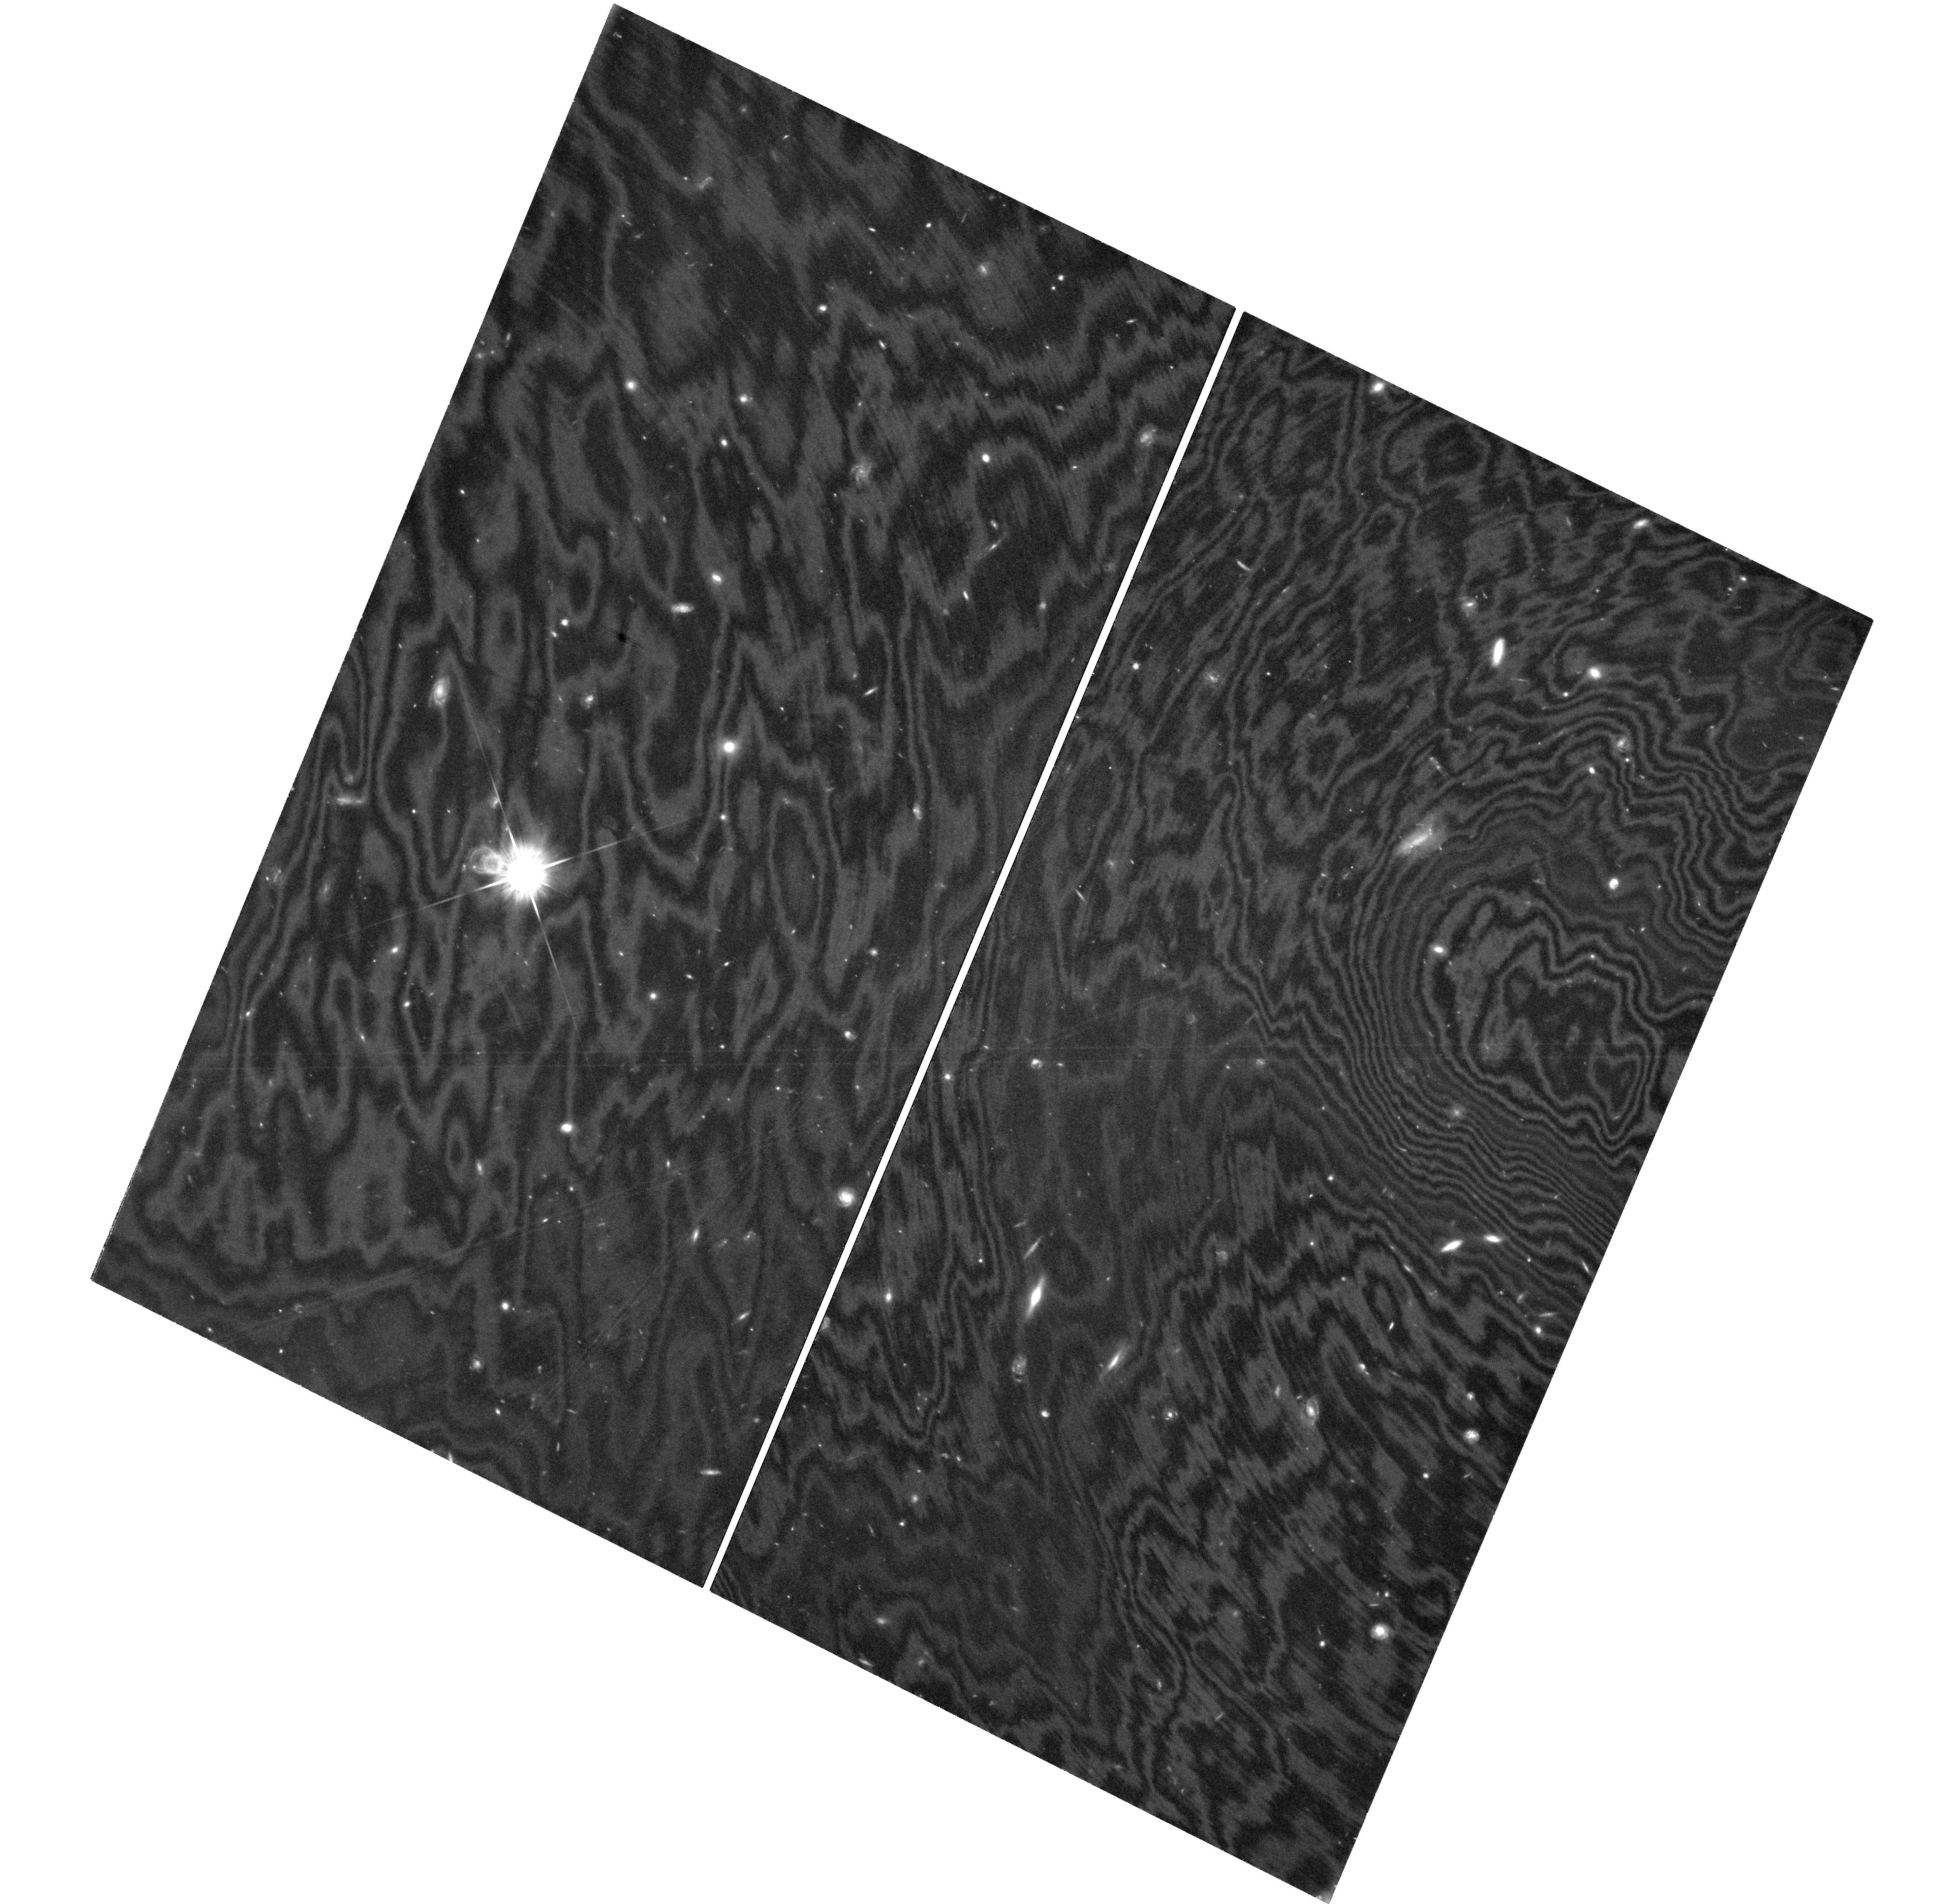
Target: field at RA 188.991°, Dec 62.193°
Instrument: WFC3/UVIS
Filter: F814W
Exposure: 5.4 h
Observation ID: hst_17922_01_wfc3_uvis_f814w_ifjh01

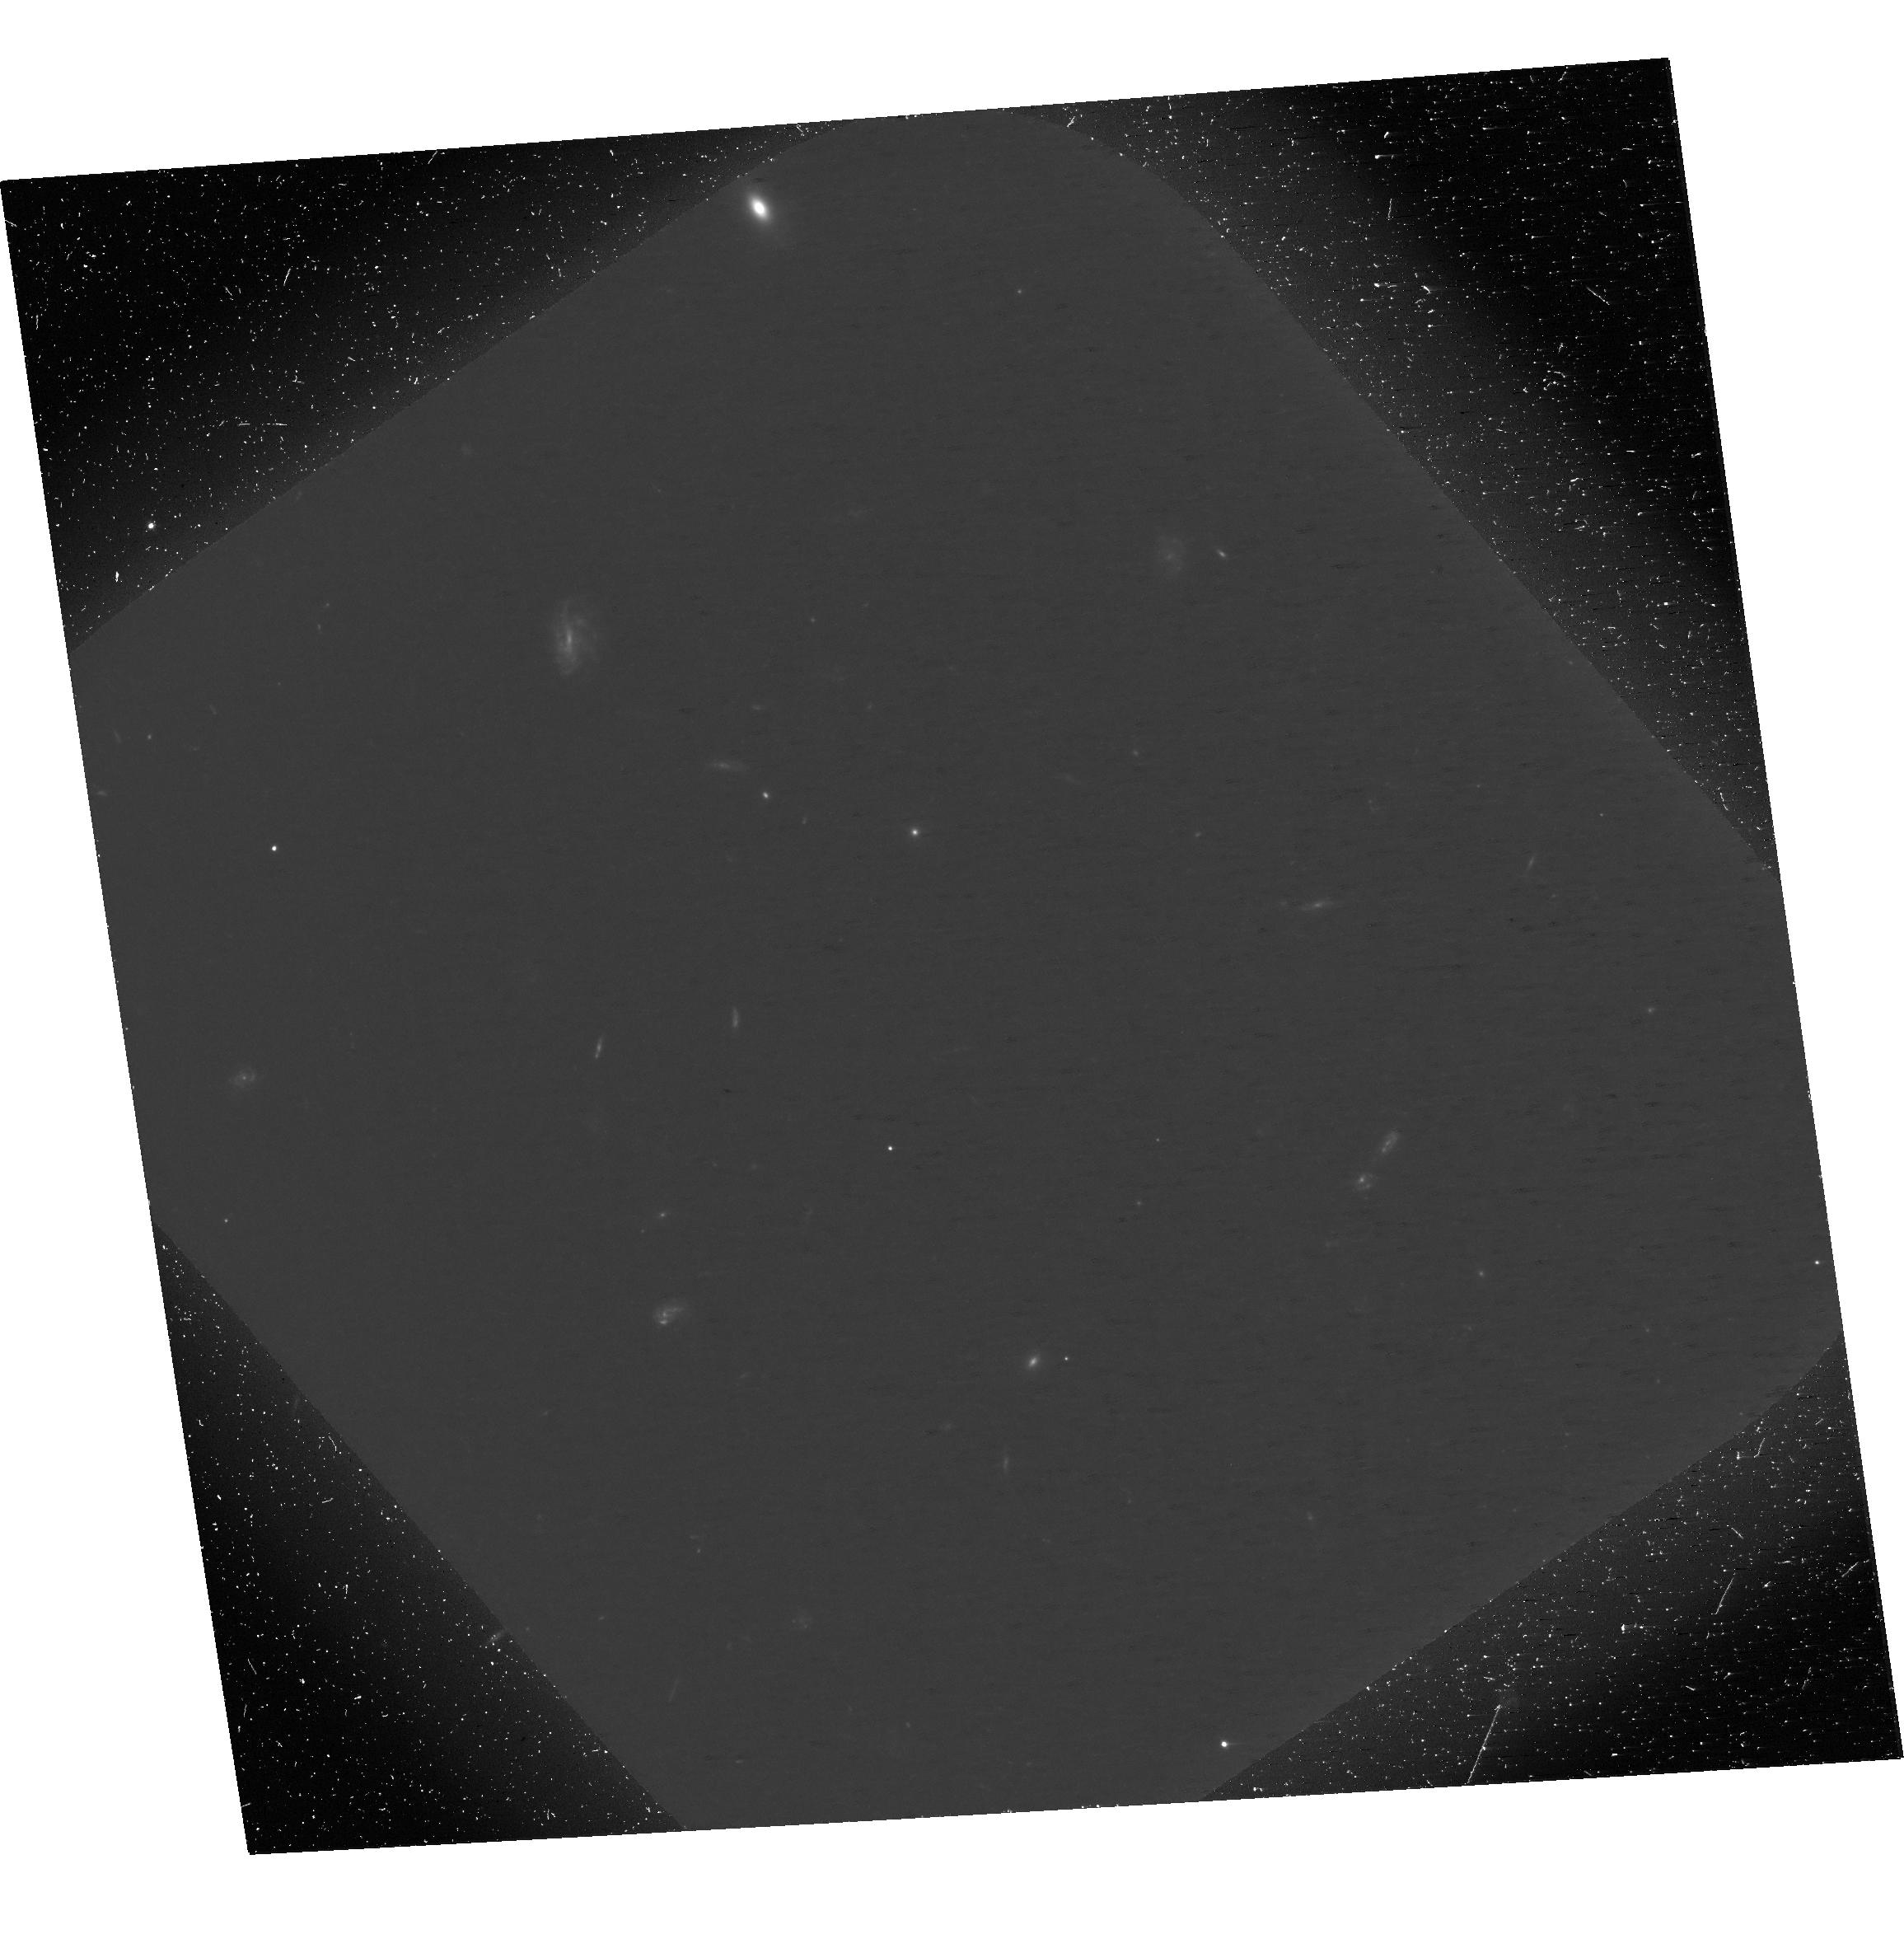
Target: HDFN
Instrument: ACS/WFC
Filter: F606W
Exposure: 1.8 h
Observation ID: hst_17922_06_acs_wfc_f606w-pol0v_jfjh06

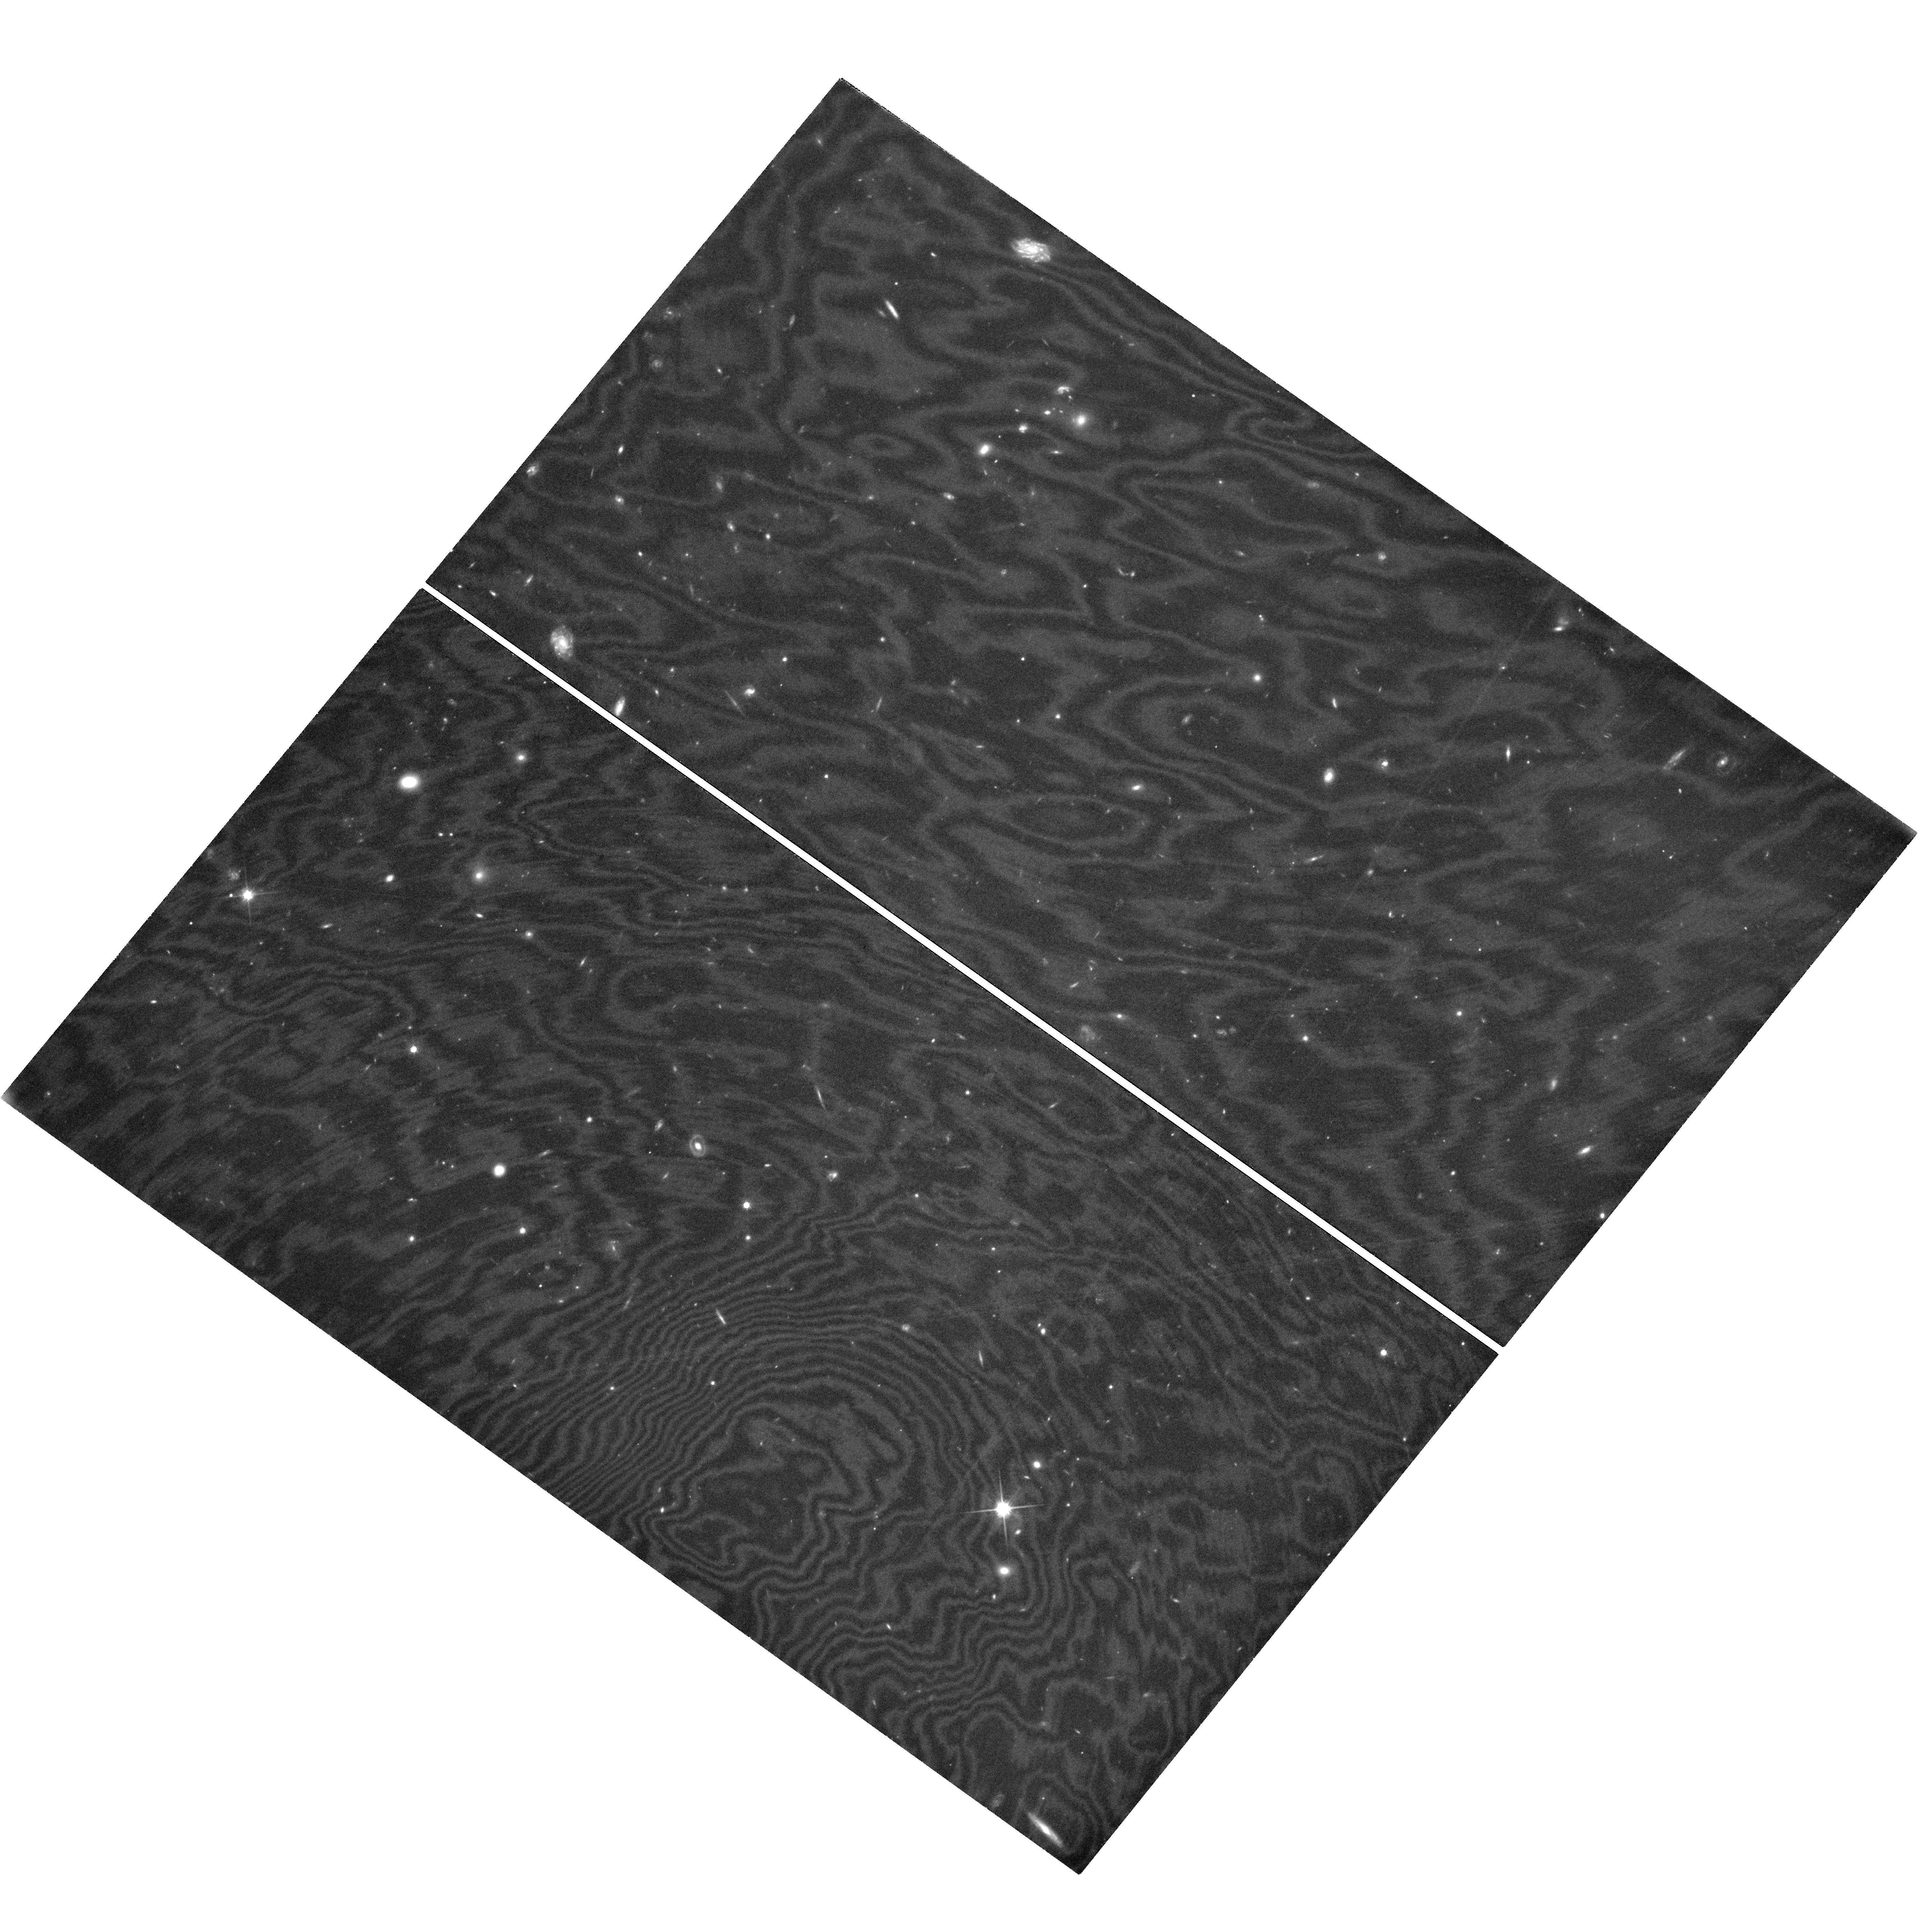
Target: field at RA 189.294°, Dec 62.127°
Instrument: WFC3/UVIS
Filter: F814W
Exposure: 5.4 h
Observation ID: hst_17922_06_wfc3_uvis_f814w_ifjh06

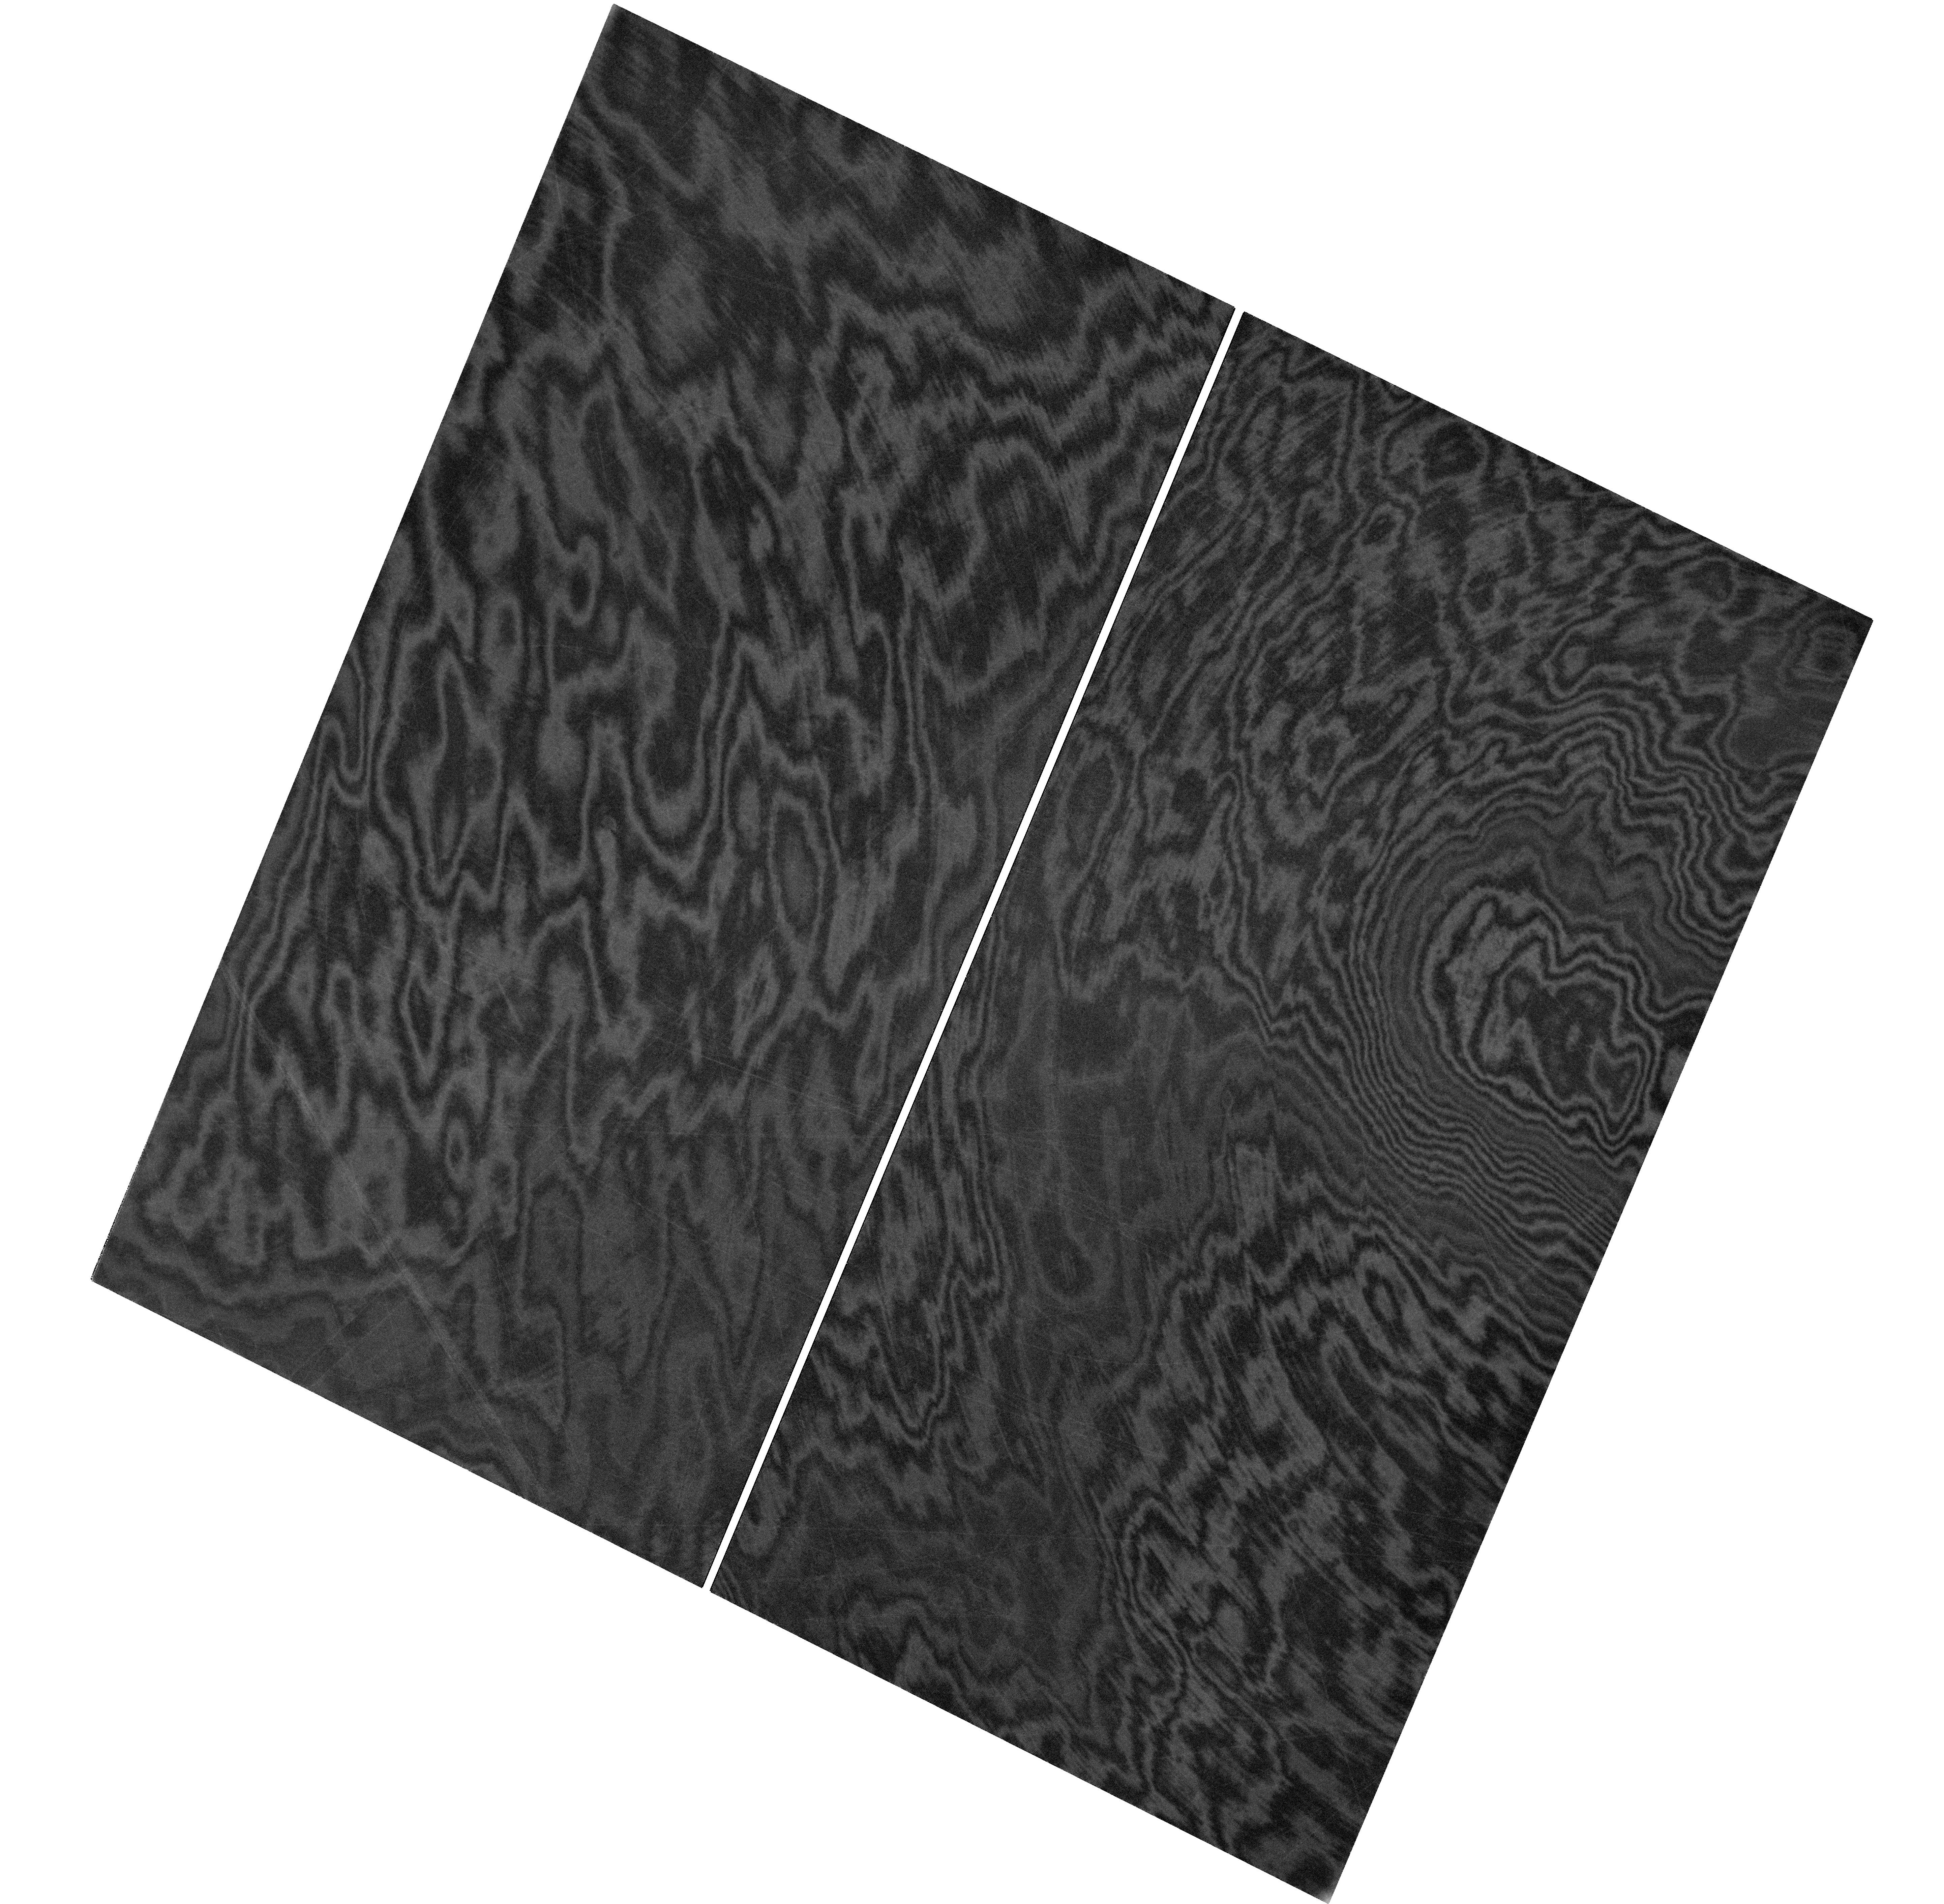
Target: field at RA 188.991°, Dec 62.193°
Instrument: WFC3/UVIS
Filter: F814W
Exposure: 5.4 h
Observation ID: hst_17922_02_wfc3_uvis_f814w_ifjh02

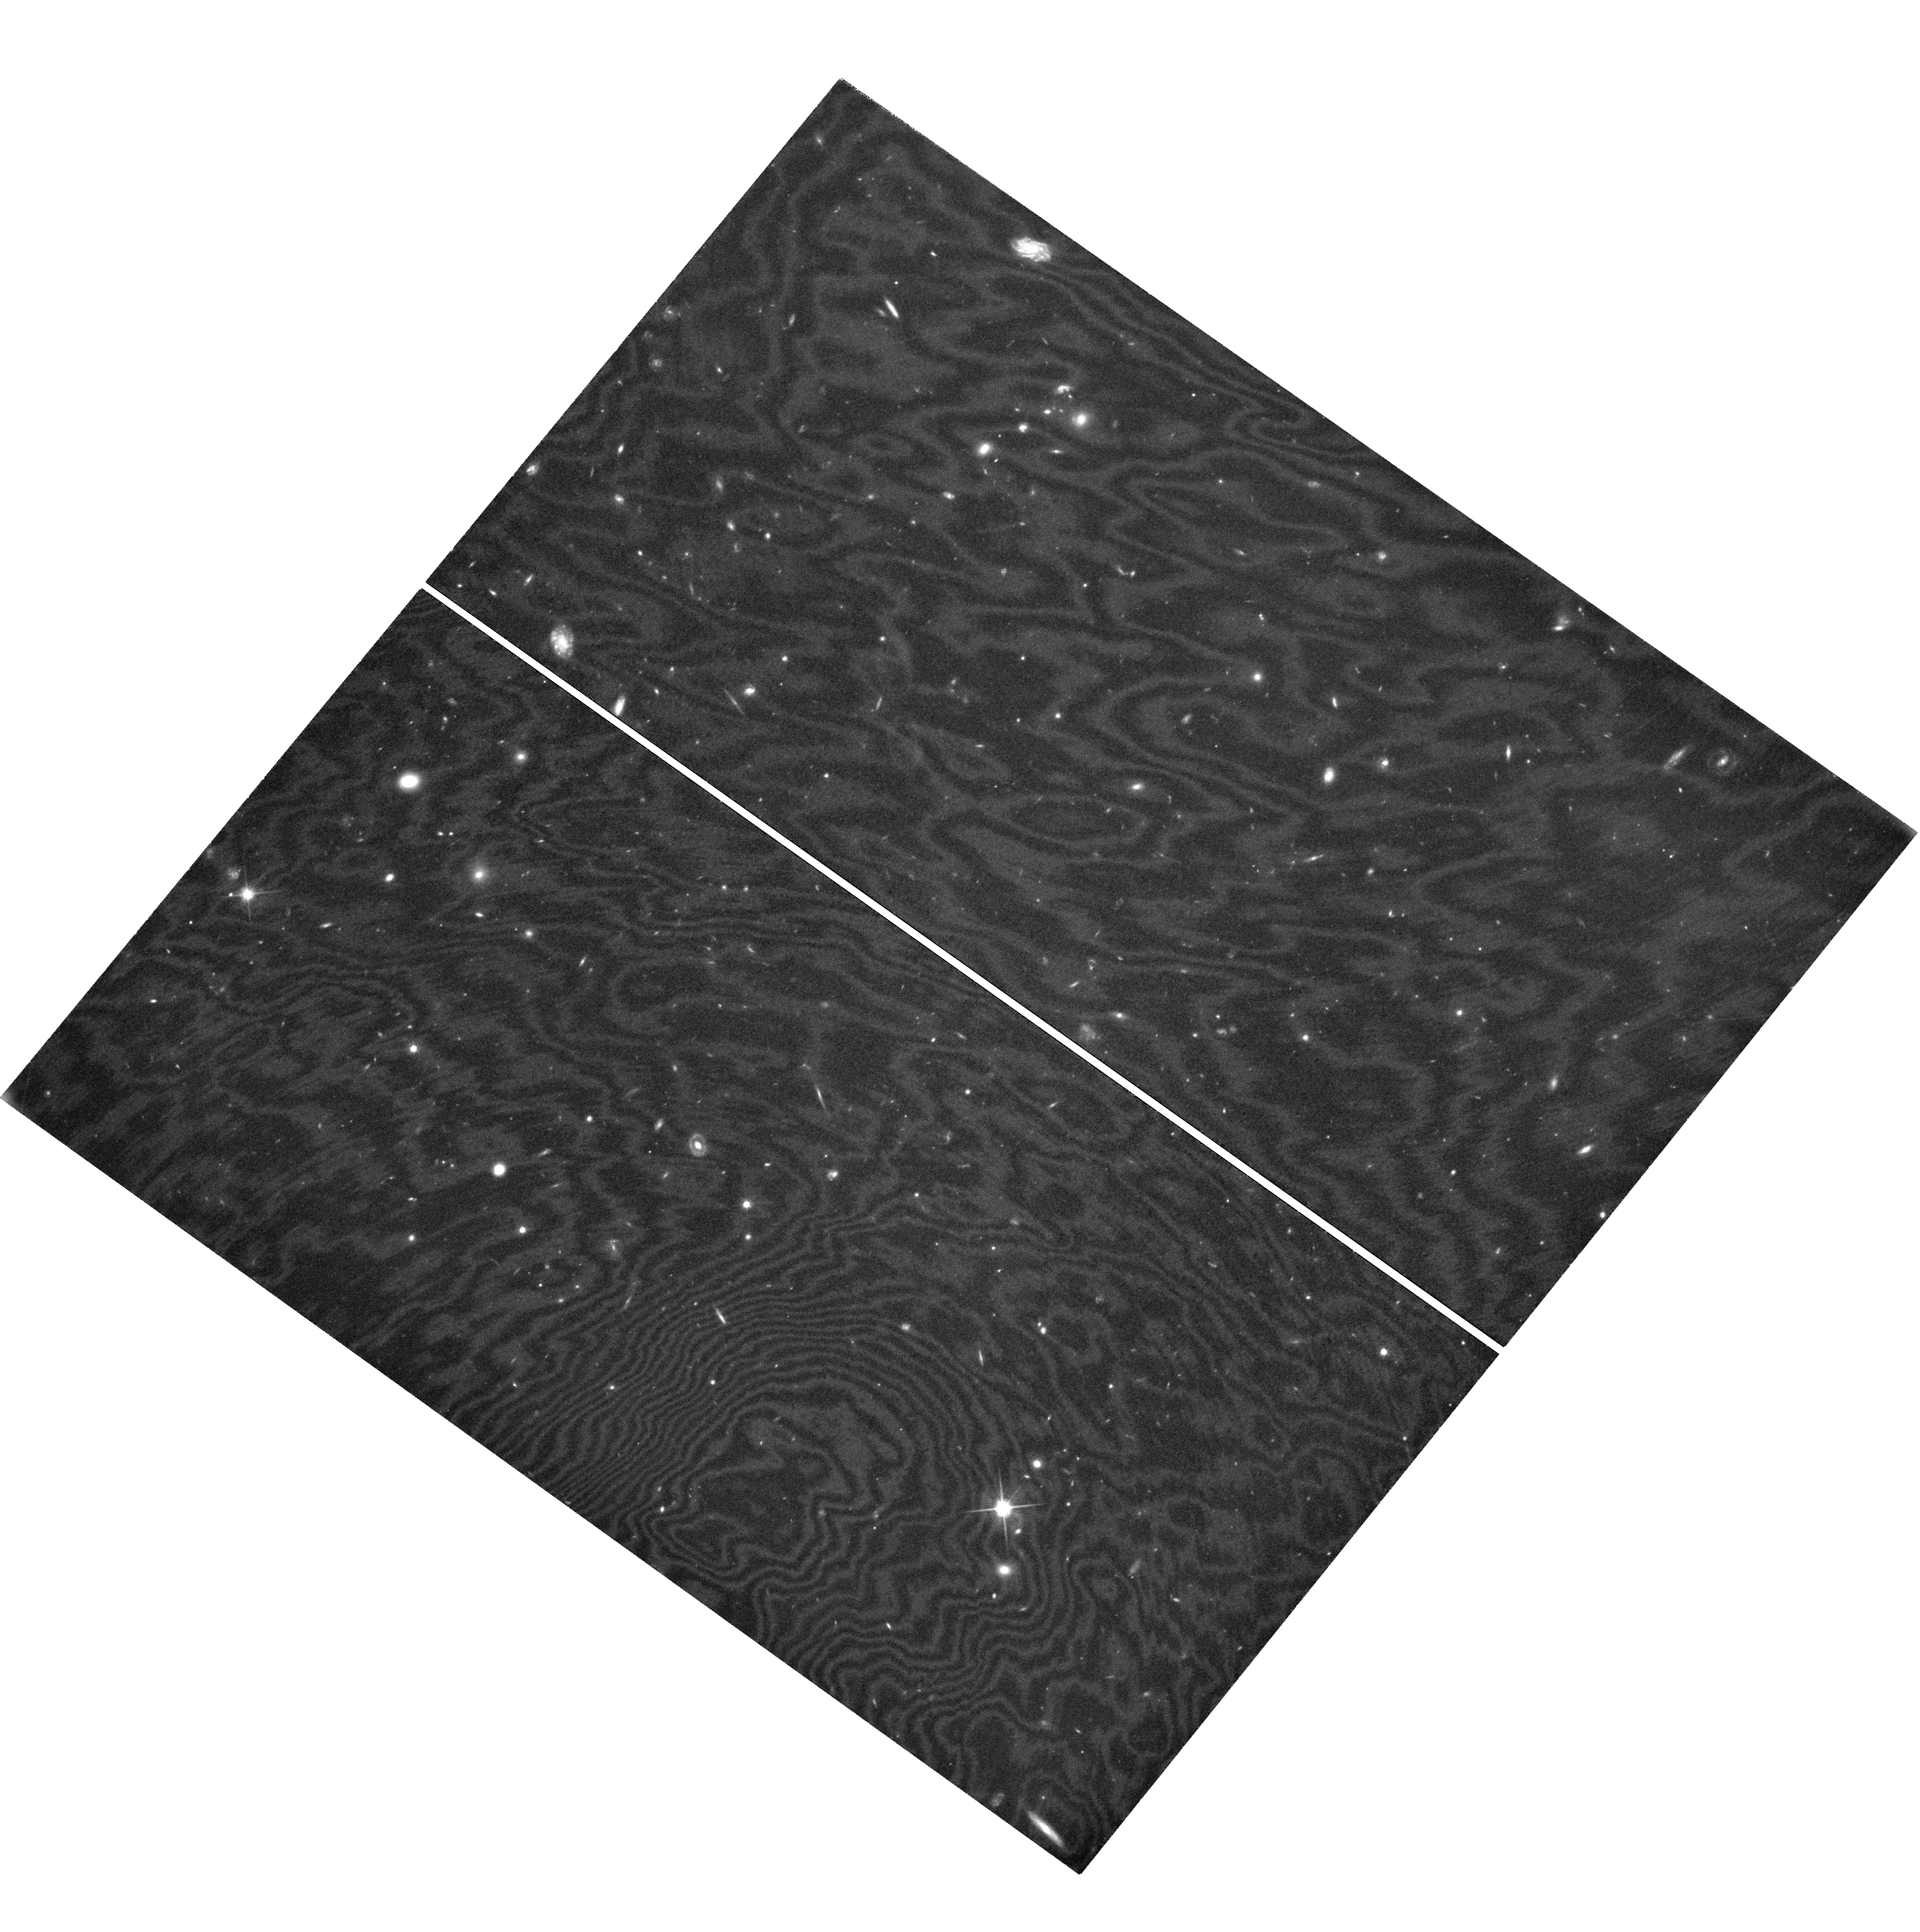
Target: field at RA 189.294°, Dec 62.127°
Instrument: WFC3/UVIS
Filter: F814W
Exposure: 5.4 h
Observation ID: hst_17922_04_wfc3_uvis_f814w_ifjh04

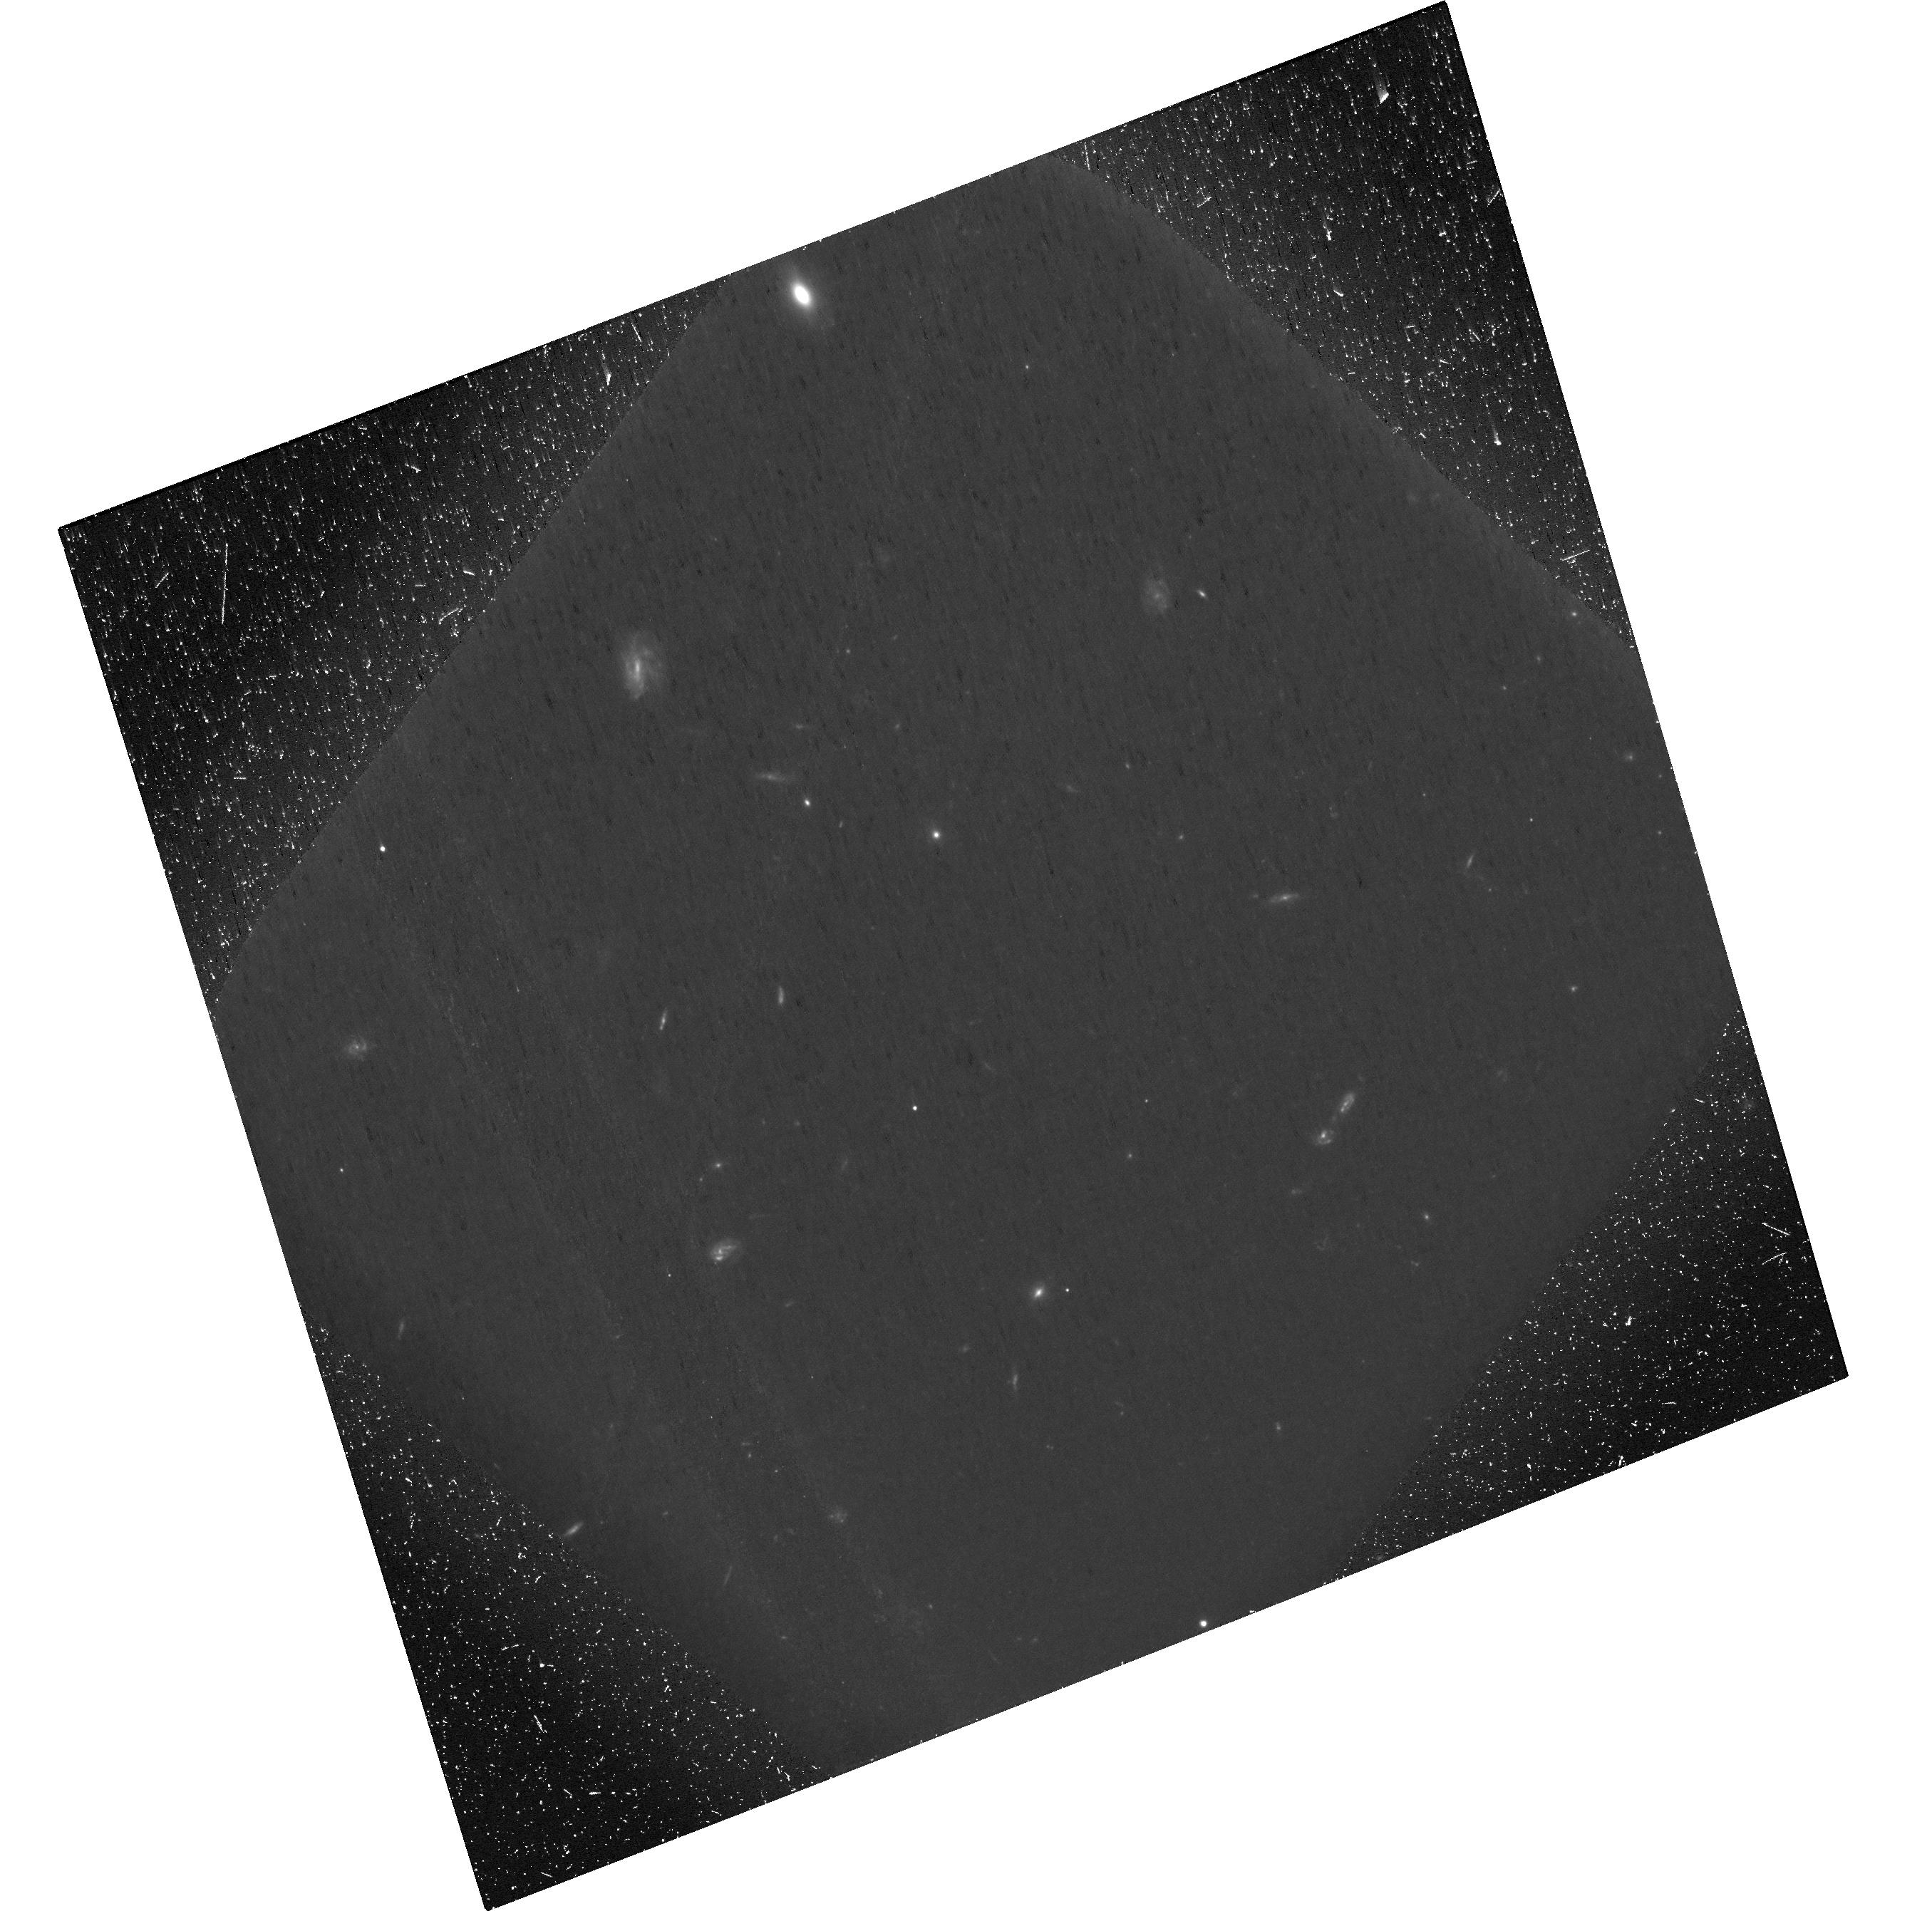
Target: HDFN
Instrument: ACS/WFC
Filter: F606W
Exposure: 1.8 h
Observation ID: hst_17922_01_acs_wfc_f606w-pol120v_jfjh01

The Final Frontier: Exploiting Hubbles Unique Capabilities with Polarization Imaging of the Hubble Deep Field (PI: Sparks, William B.)

The Hubble Deep fields are the best studied patches of sky in existence, providing critical insight into the evolution of the Universe through the growth of black holes, rise and fall of star formation and assembly of galaxies over cosmic time. Observations have been dedicated to this task across the electromagnetic spectrum each yielding specialized insights into the evolving populations of the Universe. Yet something is missing: optical polarimetry! We propose to explore the polarized sky at faint magnitudes, impossible from the ground, to augment our insights in the unique ways provided by polarimetry. Light is polarized by intrinsic non-thermal synchrotron emission, by dust and electron scattering, and by transmission through dust aligned by magnetic fields. With a deep polarized view of the HDF-N in the most sensitive ACS mode, we will determine the prevalence of polarized sources at faint magnitudes and determine their origin from the existing wealth of ancillary data. We anticipate identifying active nuclei, non-thermal sources, aligned radio galaxies, dusty star forming regions, deeply shrouded infra-red emitters, and luminous AGN hidden but revealed through their scattered light. An important corollary of the study will be an assessment of the degree to which polarization, a likely requirement for future exoplanet direct detection missions, may be relied upon at faint magnitudes to reveal planets against the crowded background of astrophysical sources. Only HST can make these observations, now and for the foreseeable future.